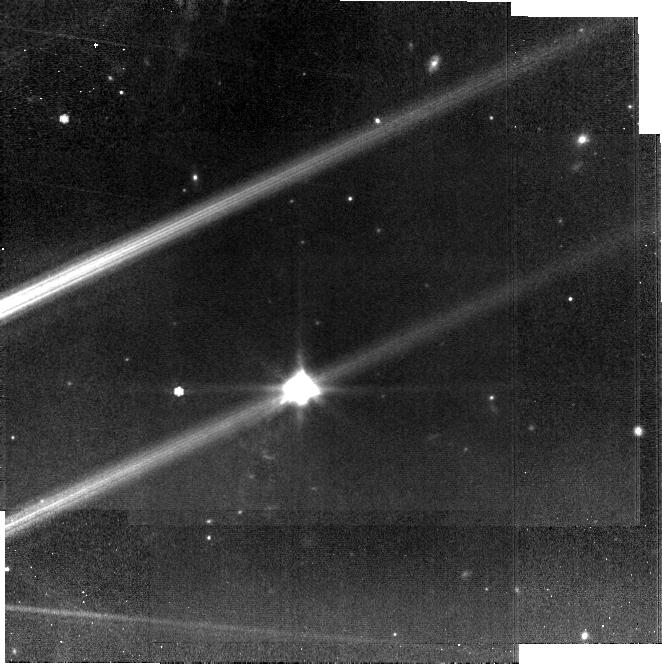
Target: HH-30-MIRI. Instrument: MIRI. Filter: F770W. Exposure: 19 min. Observation ID: jw02562-o016_t004_miri_f770w-brightsky

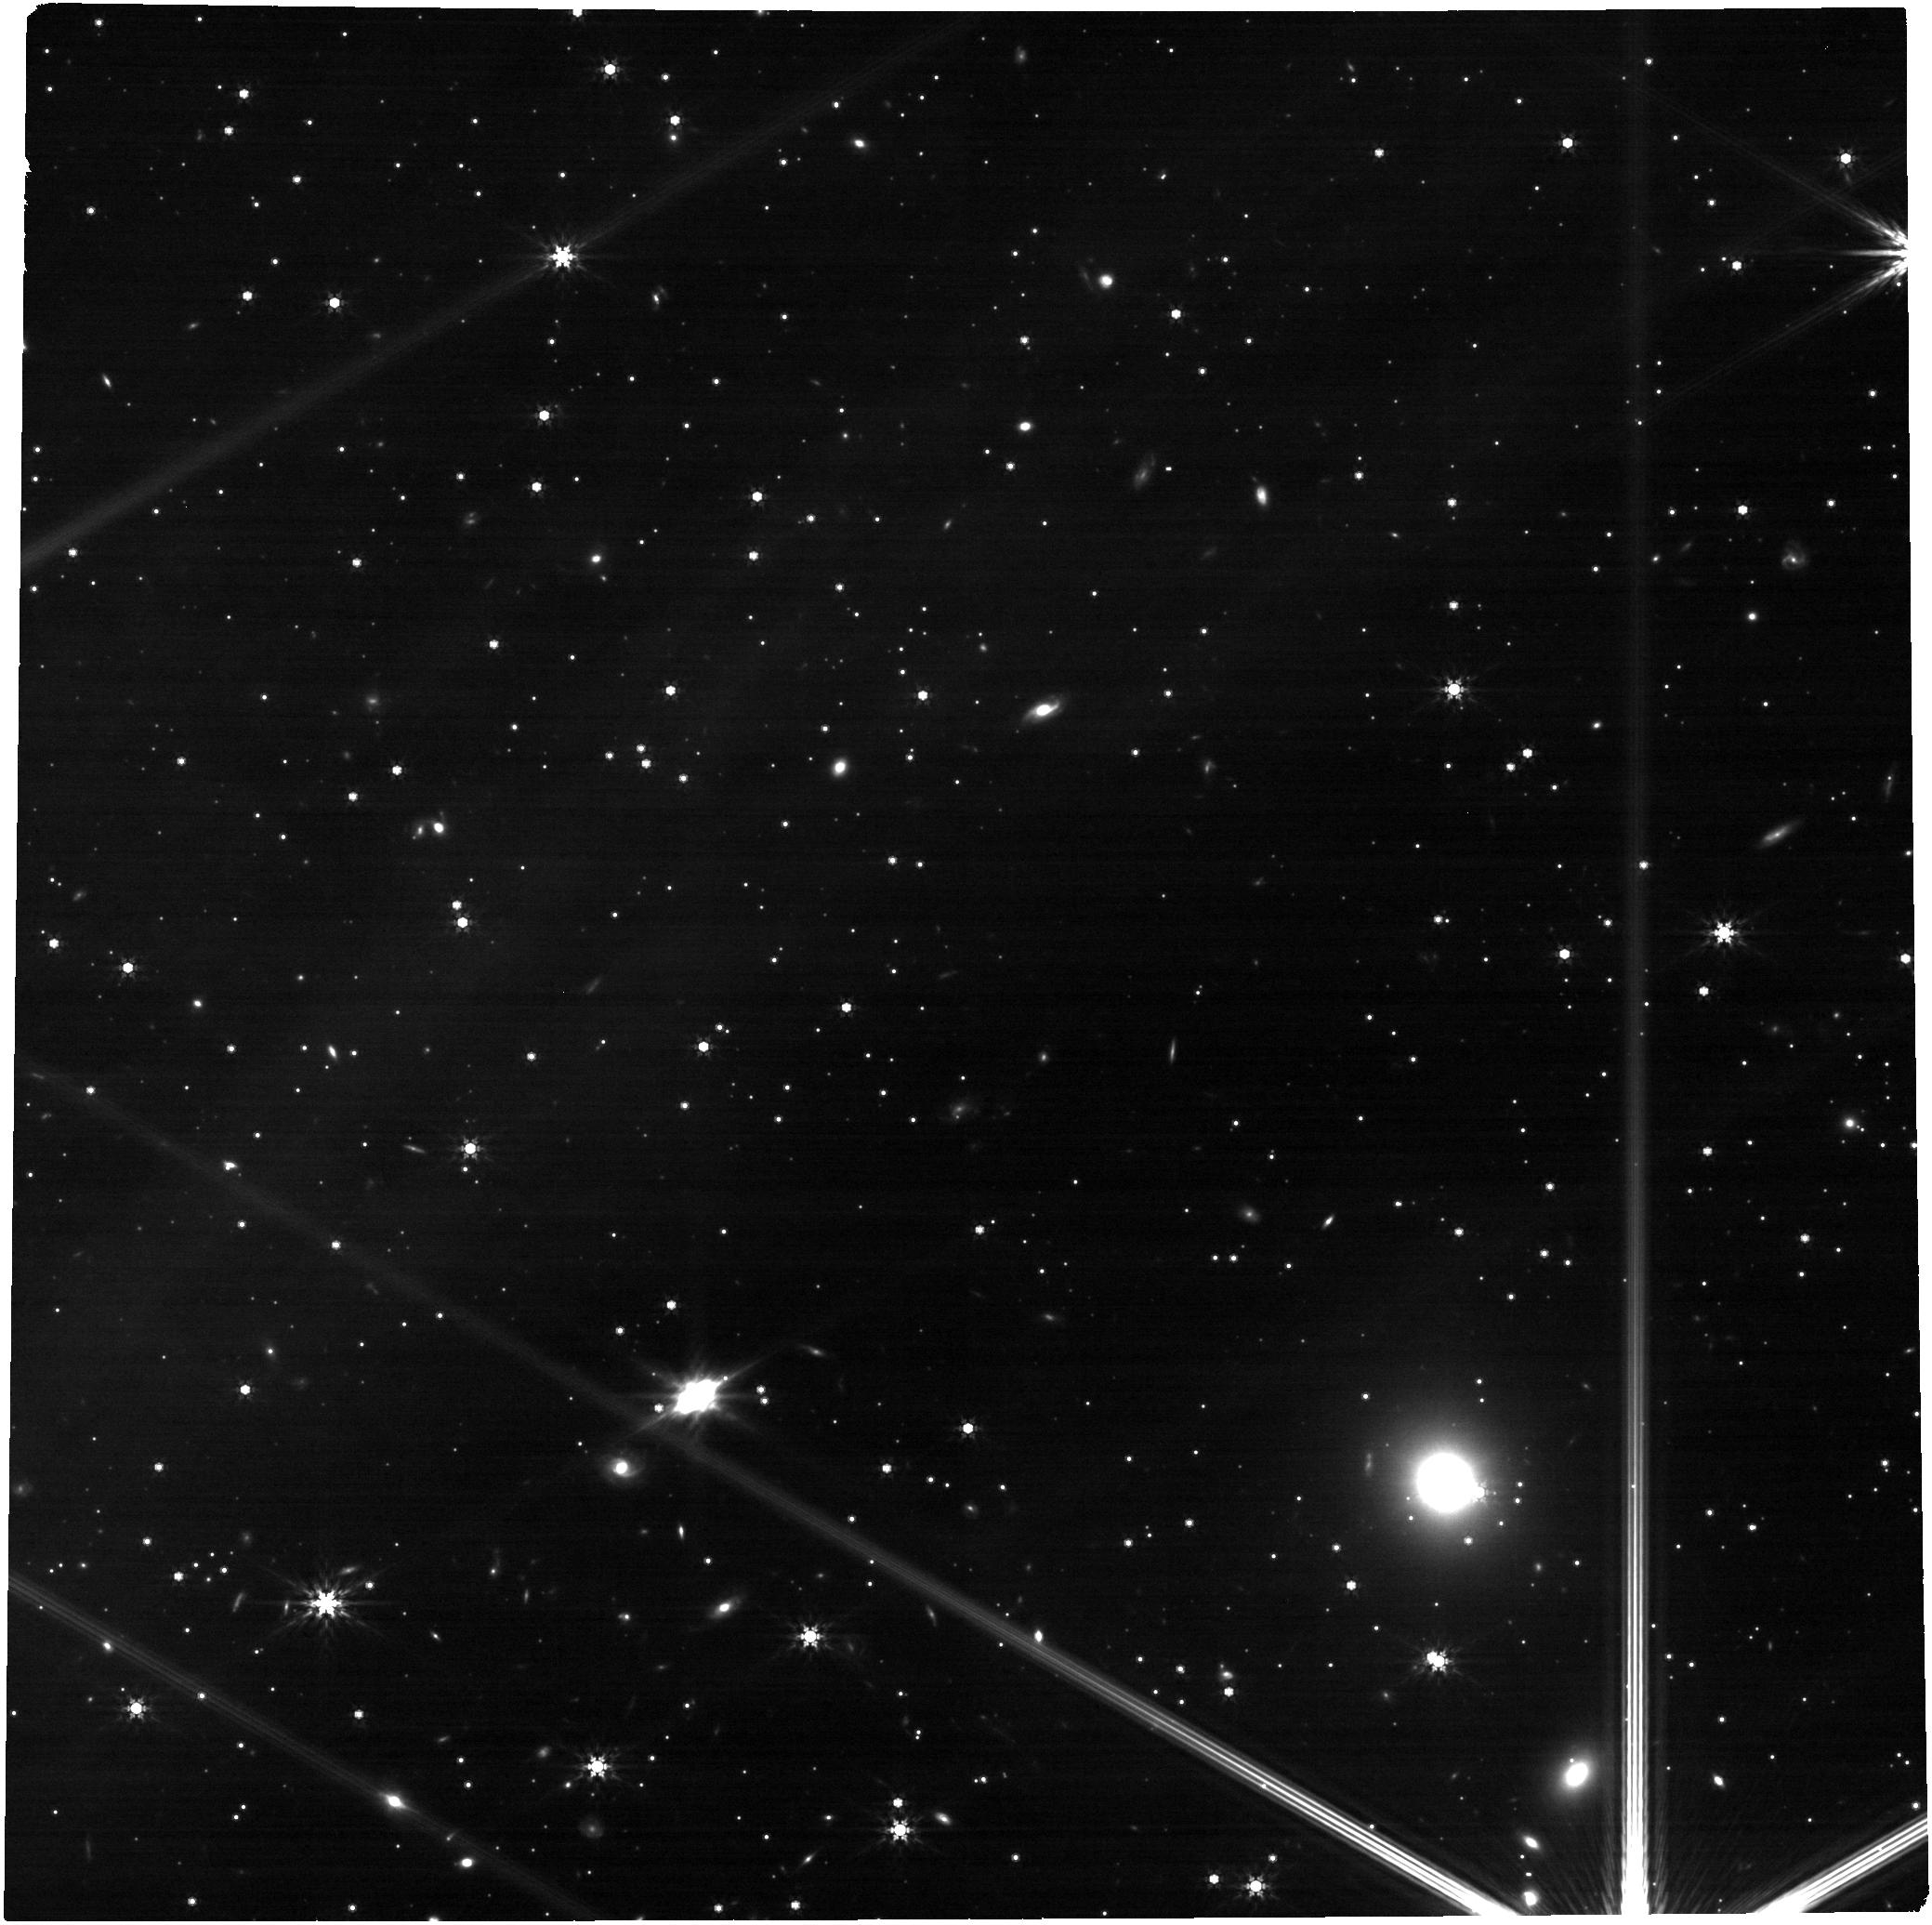
Target: 2MASS-J16313124-2426281. Instrument: NIRCAM. Filter: F444W. Exposure: 13 min. Observation ID: jw02562-o007_t005_nircam_clear-f444w

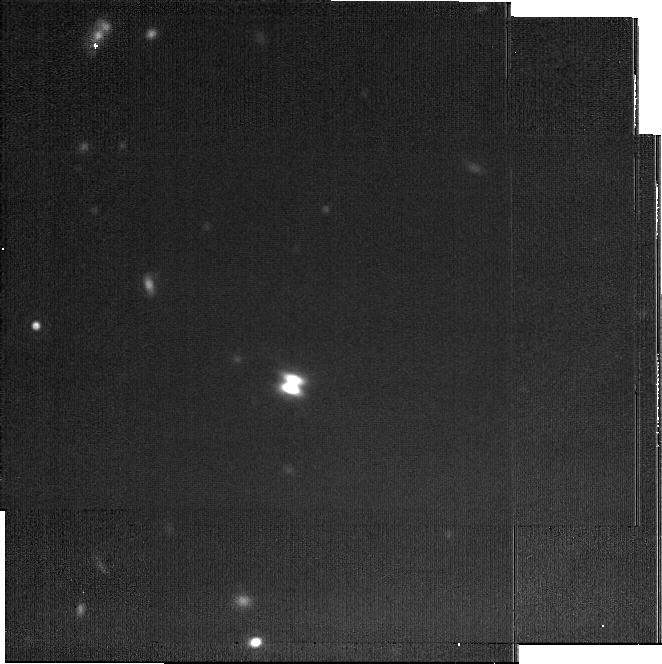
Target: 2MASS-J04202144+2813491. Instrument: MIRI. Filter: F2100W. Exposure: 22 min. Observation ID: jw02562-o002_t001_miri_f2100w-brightsky

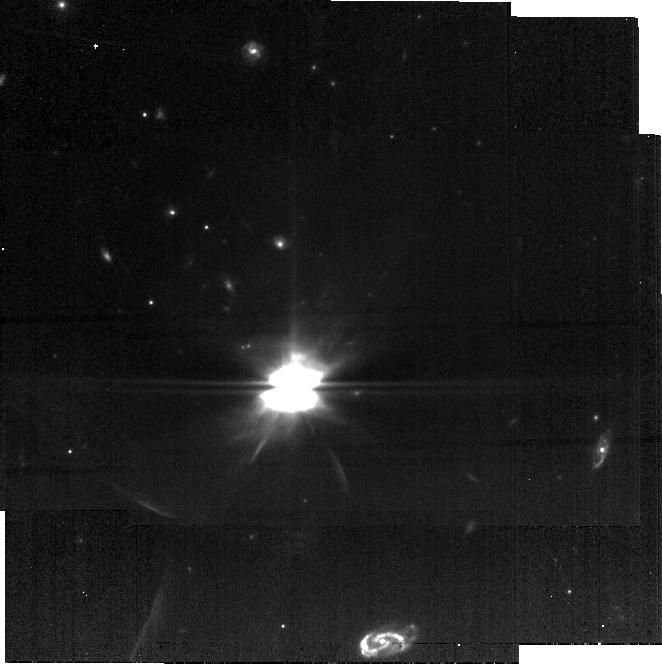
Target: IRAS-04302+2247. Instrument: MIRI. Filter: F770W. Exposure: 11 min. Observation ID: jw02562-o004_t002_miri_f770w-brightsky

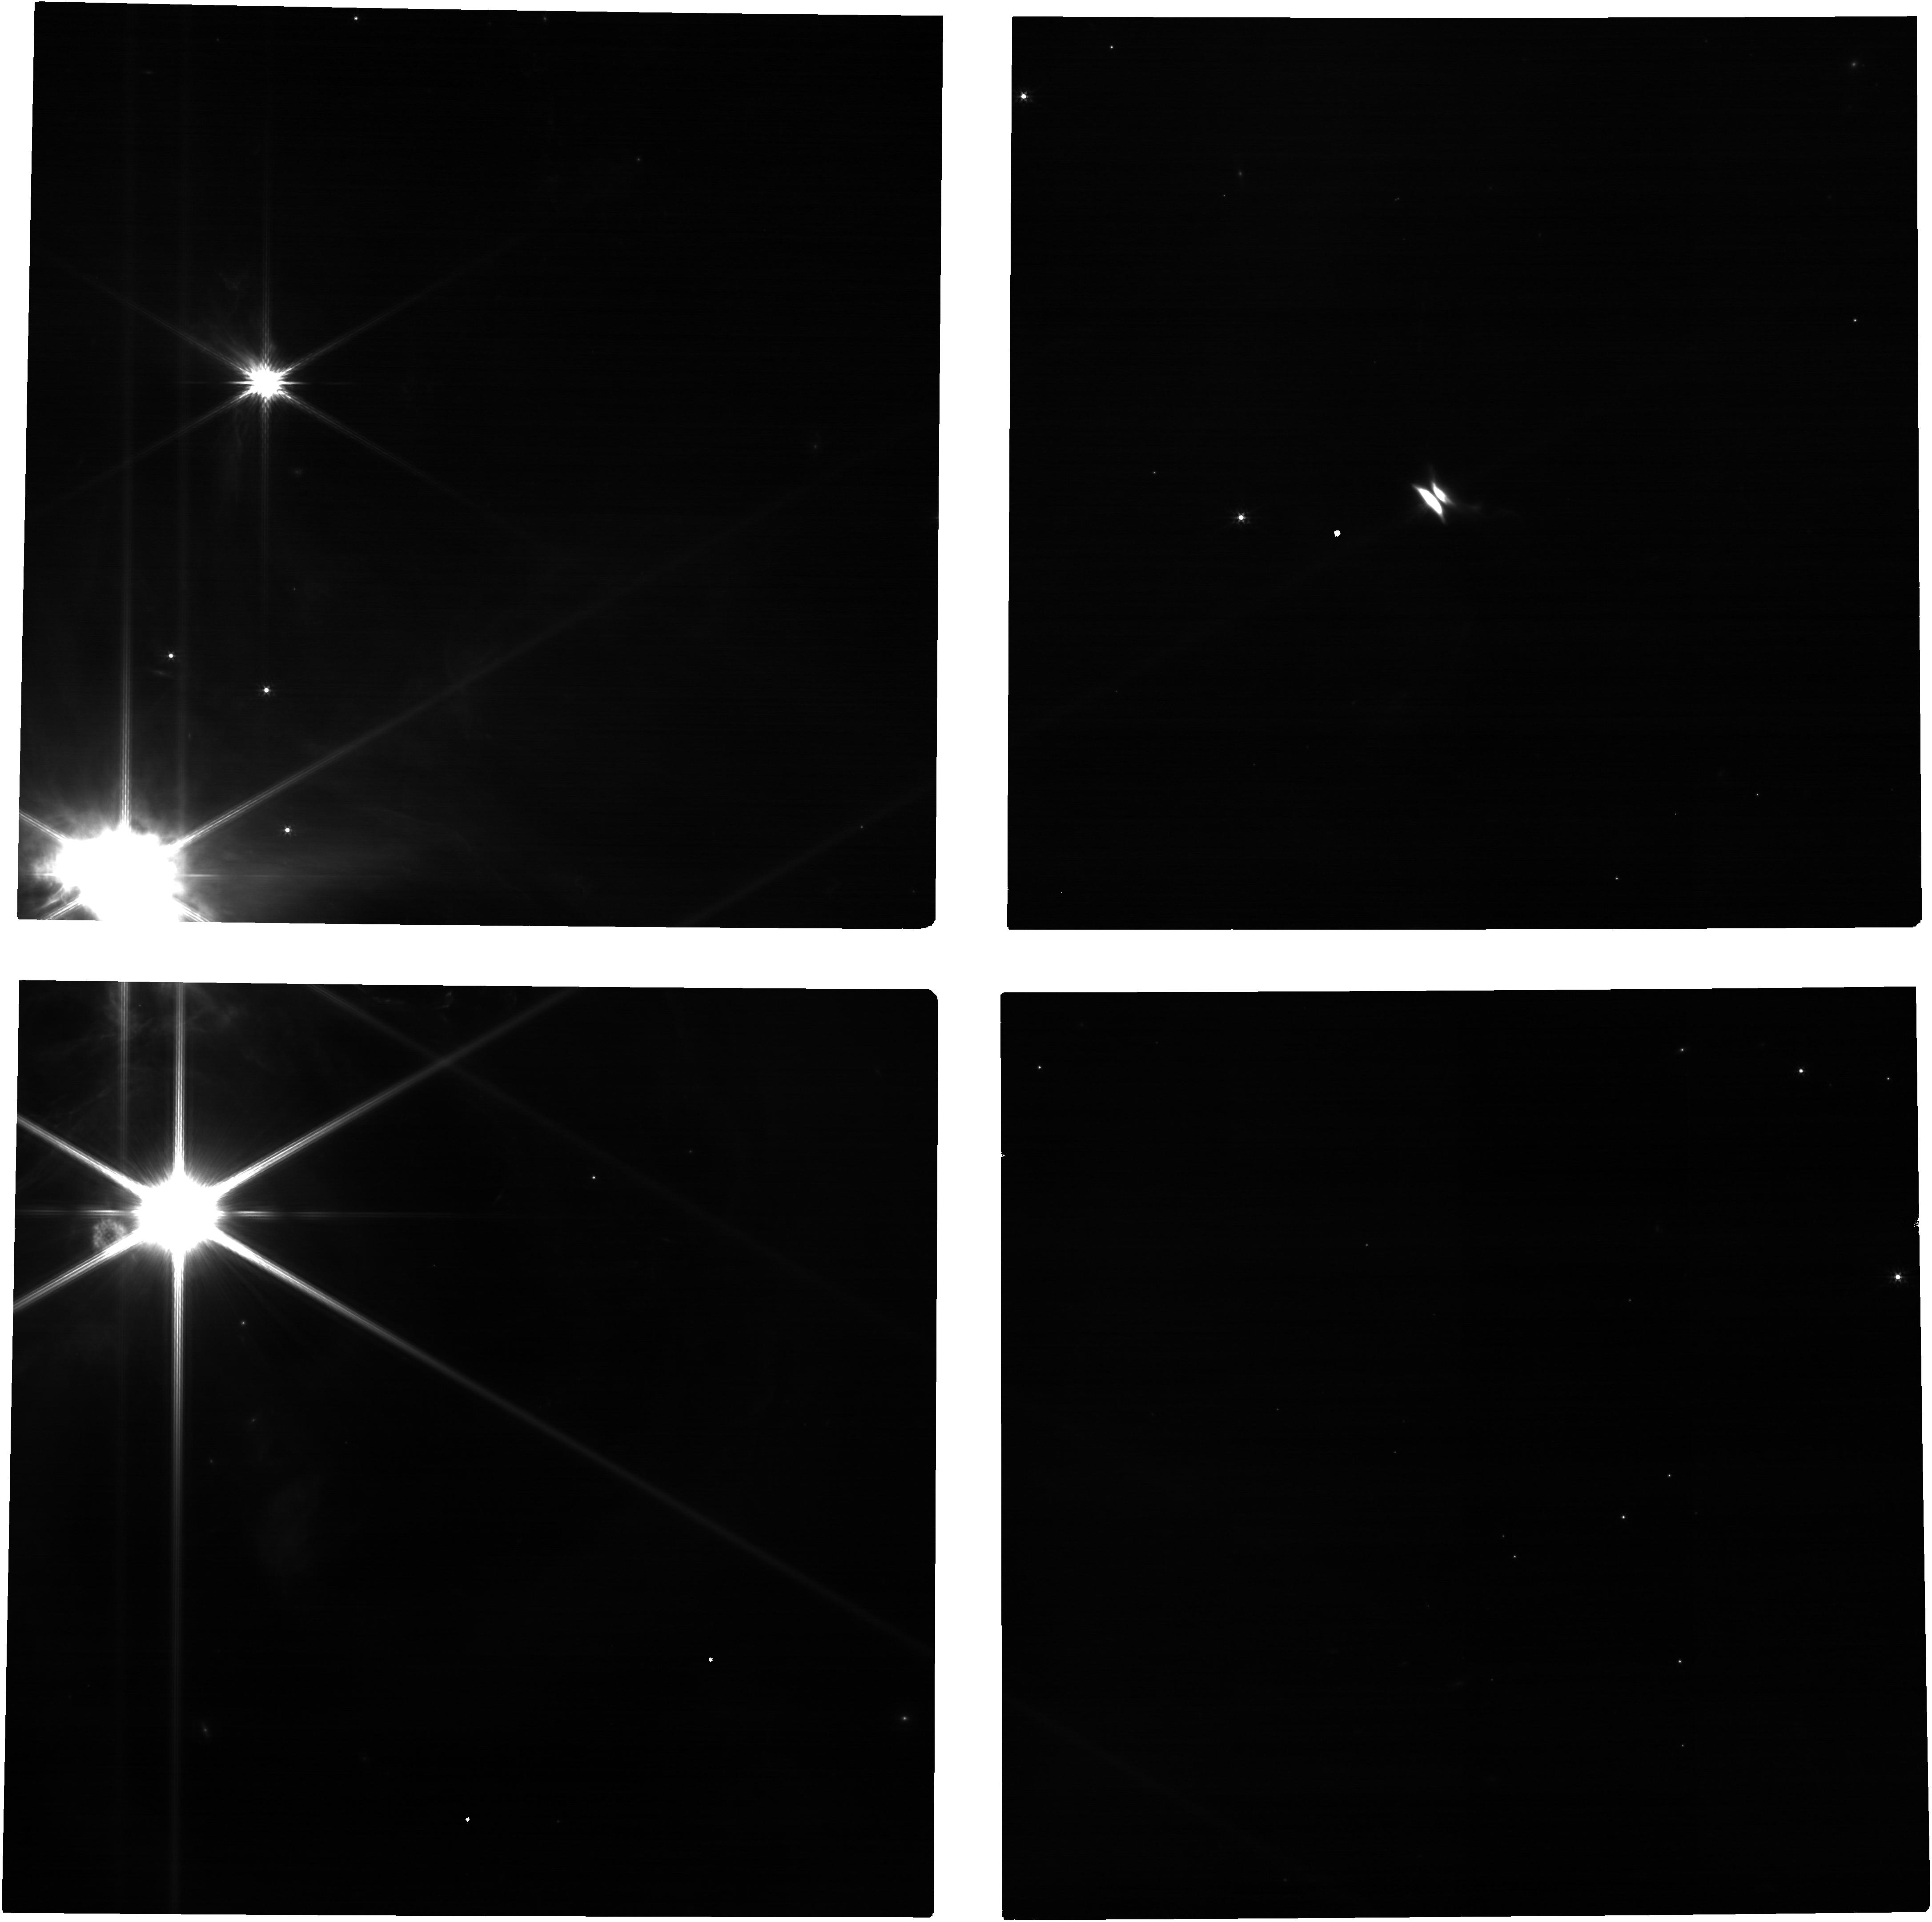
Target: HH-30-NIRCAM. Instrument: NIRCAM. Filter: F200W. Exposure: 7 min. Observation ID: jw02562-o015_t003_nircam_clear-f200w

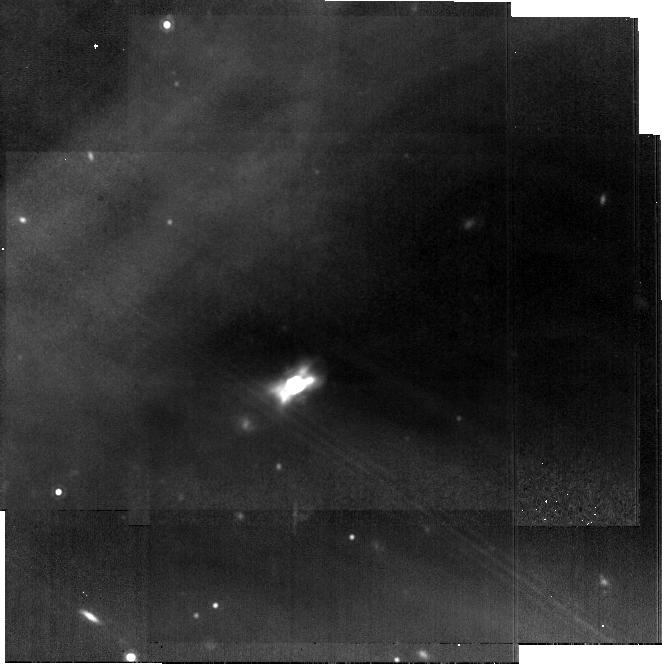
Target: 2MASS-J16313124-2426281. Instrument: MIRI. Filter: F1280W. Exposure: 14 min. Observation ID: jw02562-o008_t005_miri_f1280w-brightsky

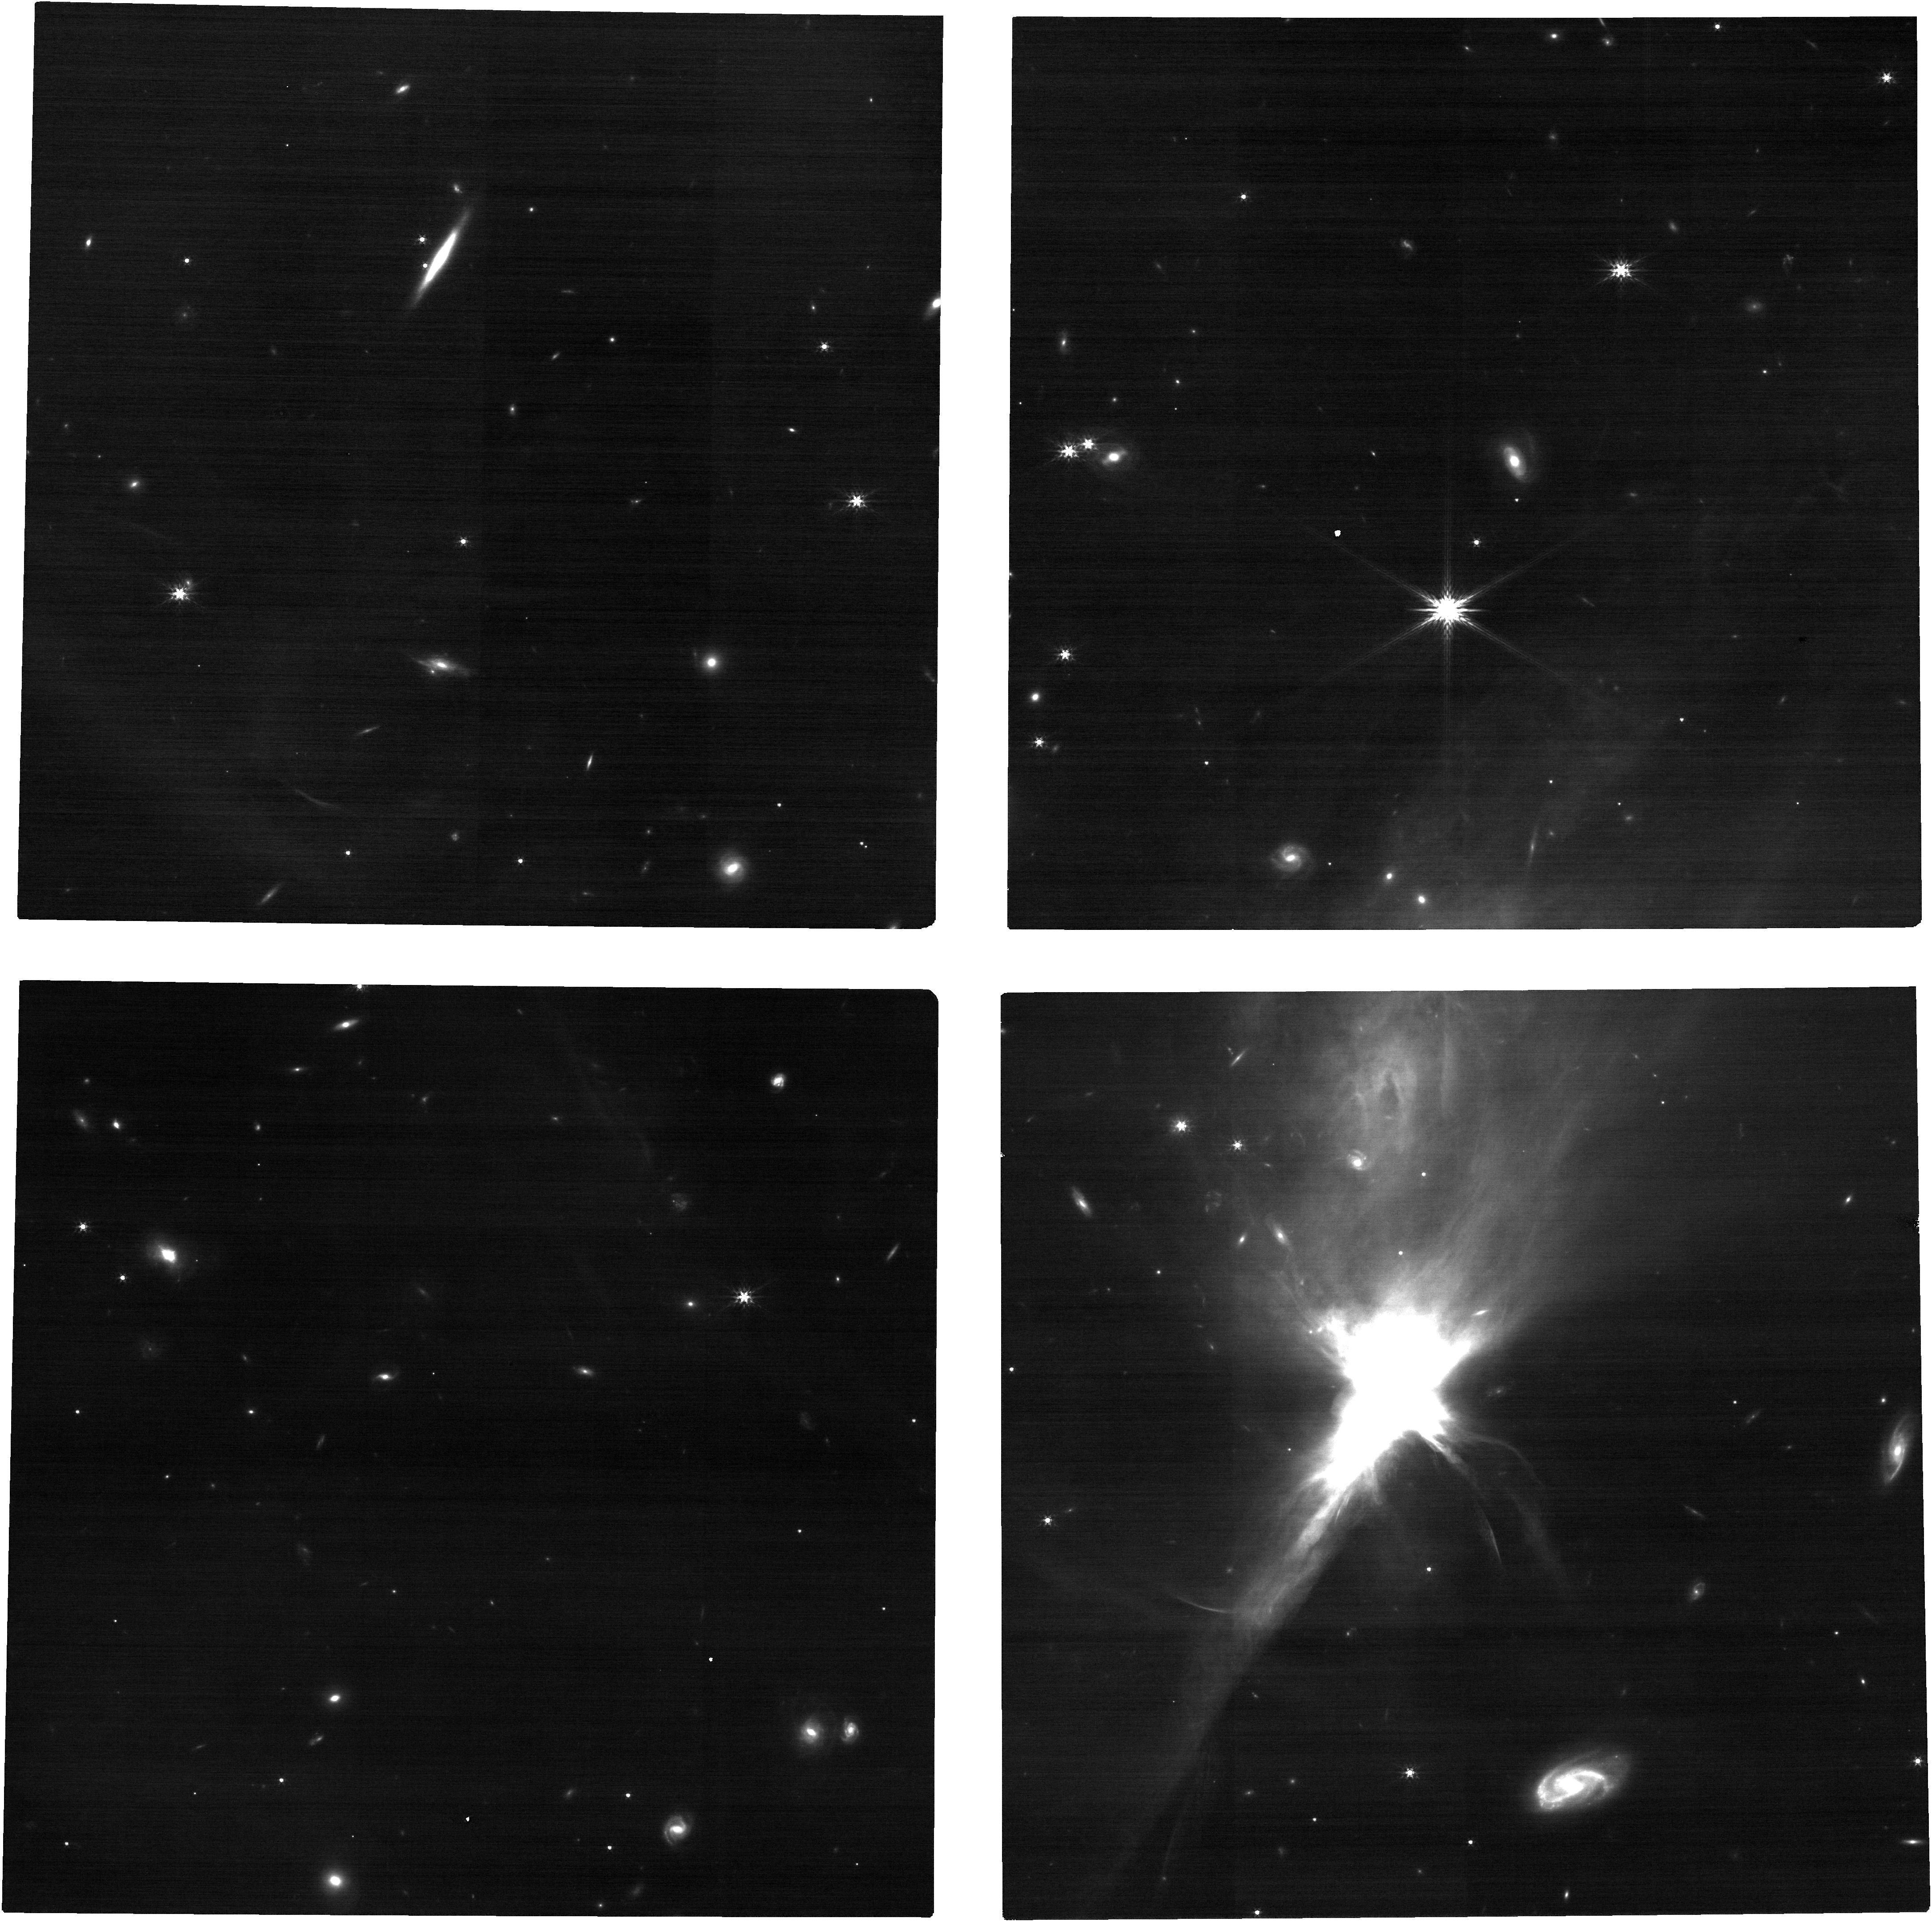
Target: IRAS-04302+2247. Instrument: NIRCAM. Filter: F200W. Exposure: 14 min. Observation ID: jw02562-o003_t002_nircam_clear-f200w

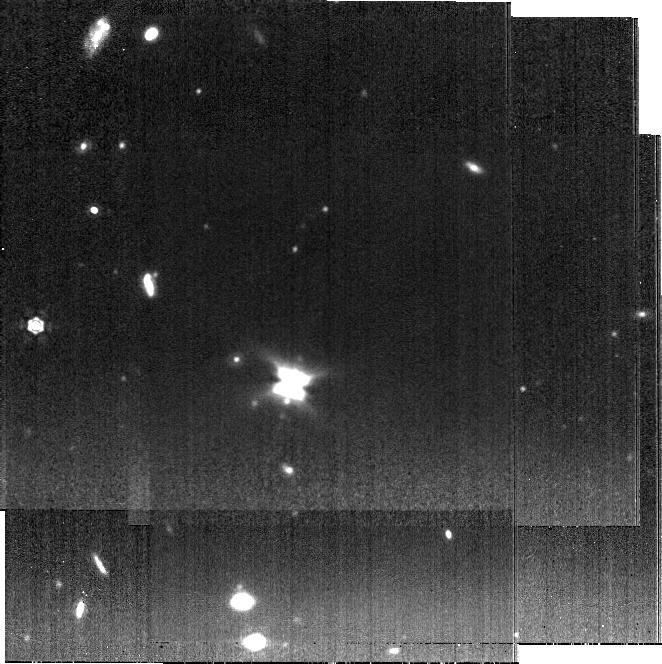
Target: 2MASS-J04202144+2813491. Instrument: MIRI. Filter: F1280W. Exposure: 21 min. Observation ID: jw02562-o002_t001_miri_f1280w-brightsky

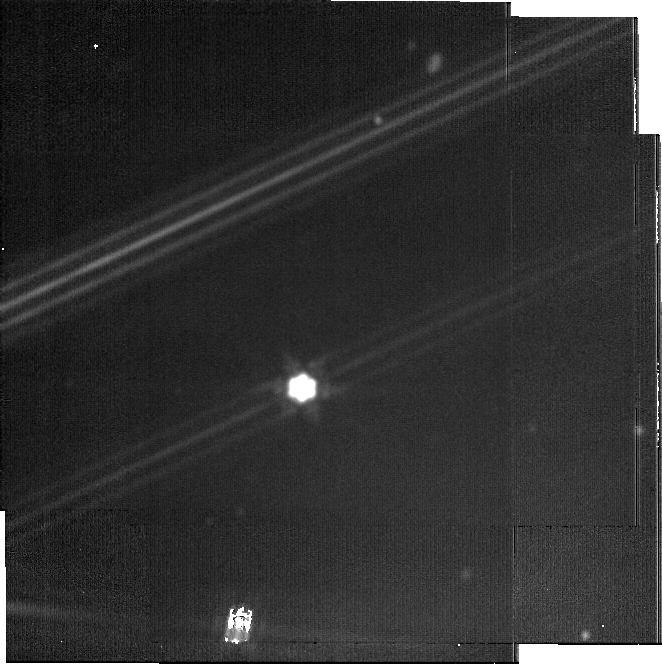
Target: HH-30-MIRI. Instrument: MIRI. Filter: F2100W. Exposure: 19 min. Observation ID: jw02562-o016_t004_miri_f2100w-brightsky

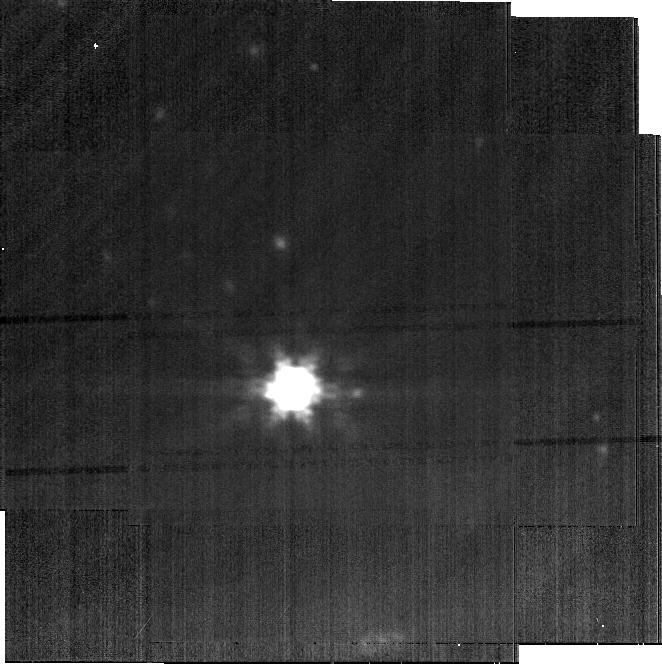
Target: IRAS-04302+2247. Instrument: MIRI. Filter: F2100W. Exposure: 5 min. Observation ID: jw02562-o004_t002_miri_f2100w-brightsky

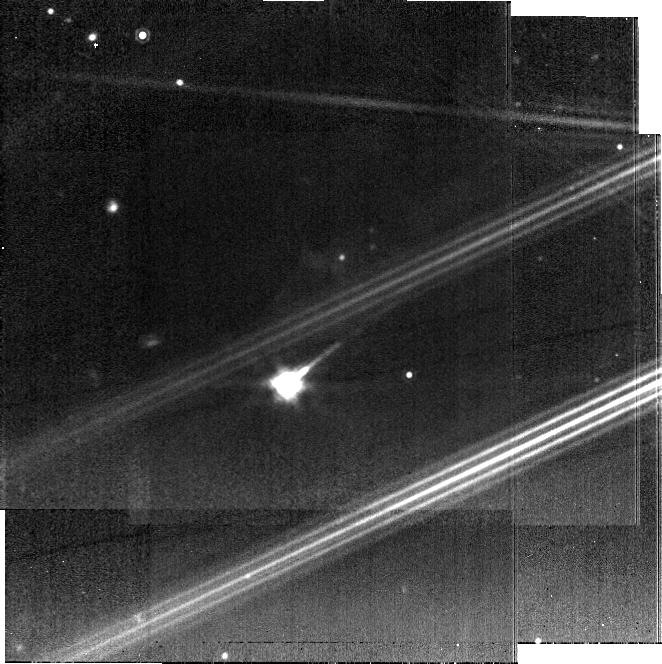
Target: HH-30-MIRI. Instrument: MIRI. Filter: F1280W. Exposure: 19 min. Observation ID: jw02562-o006_t004_miri_f1280w-brightsky

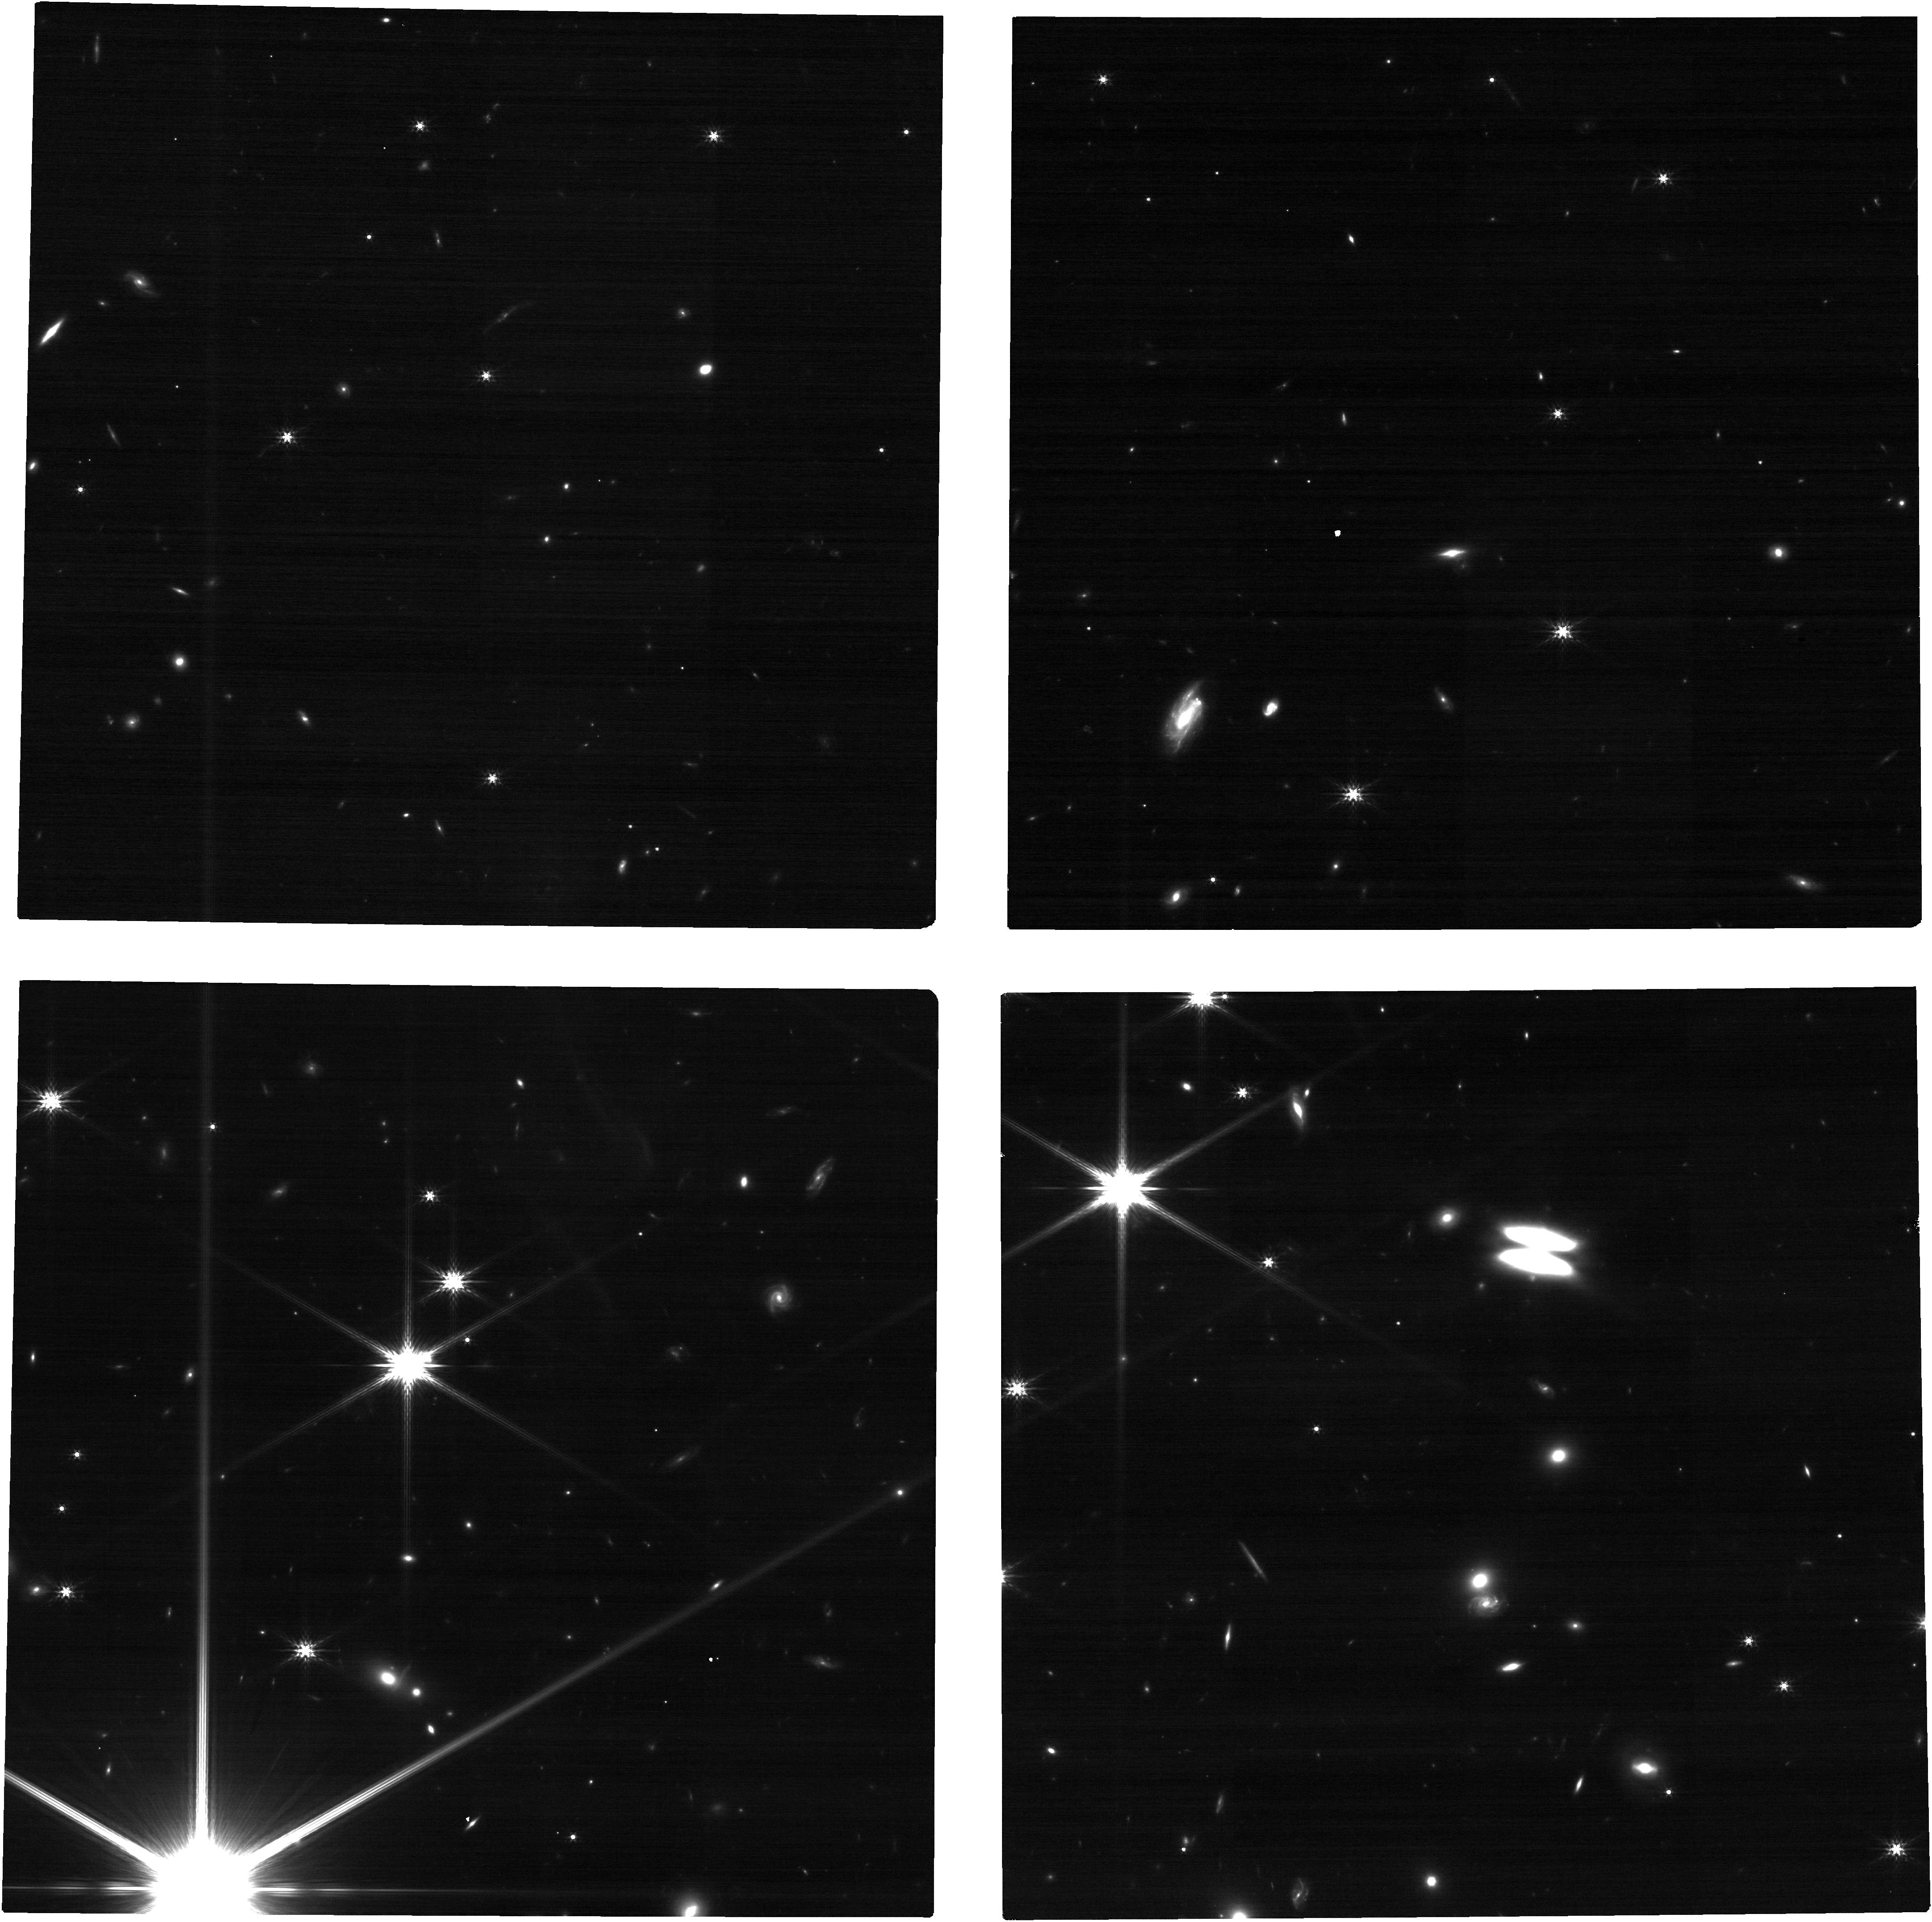
Target: 2MASS-J04202144+2813491. Instrument: NIRCAM. Filter: F200W. Exposure: 21 min. Observation ID: jw02562-o001_t001_nircam_clear-f200w

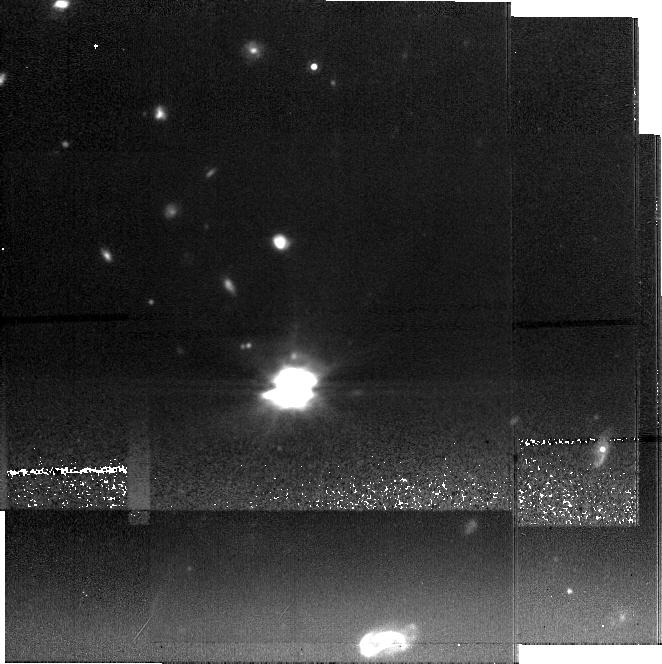
Target: IRAS-04302+2247. Instrument: MIRI. Filter: F1280W. Exposure: 28 min. Observation ID: jw02562-o004_t002_miri_f1280w-brightsky

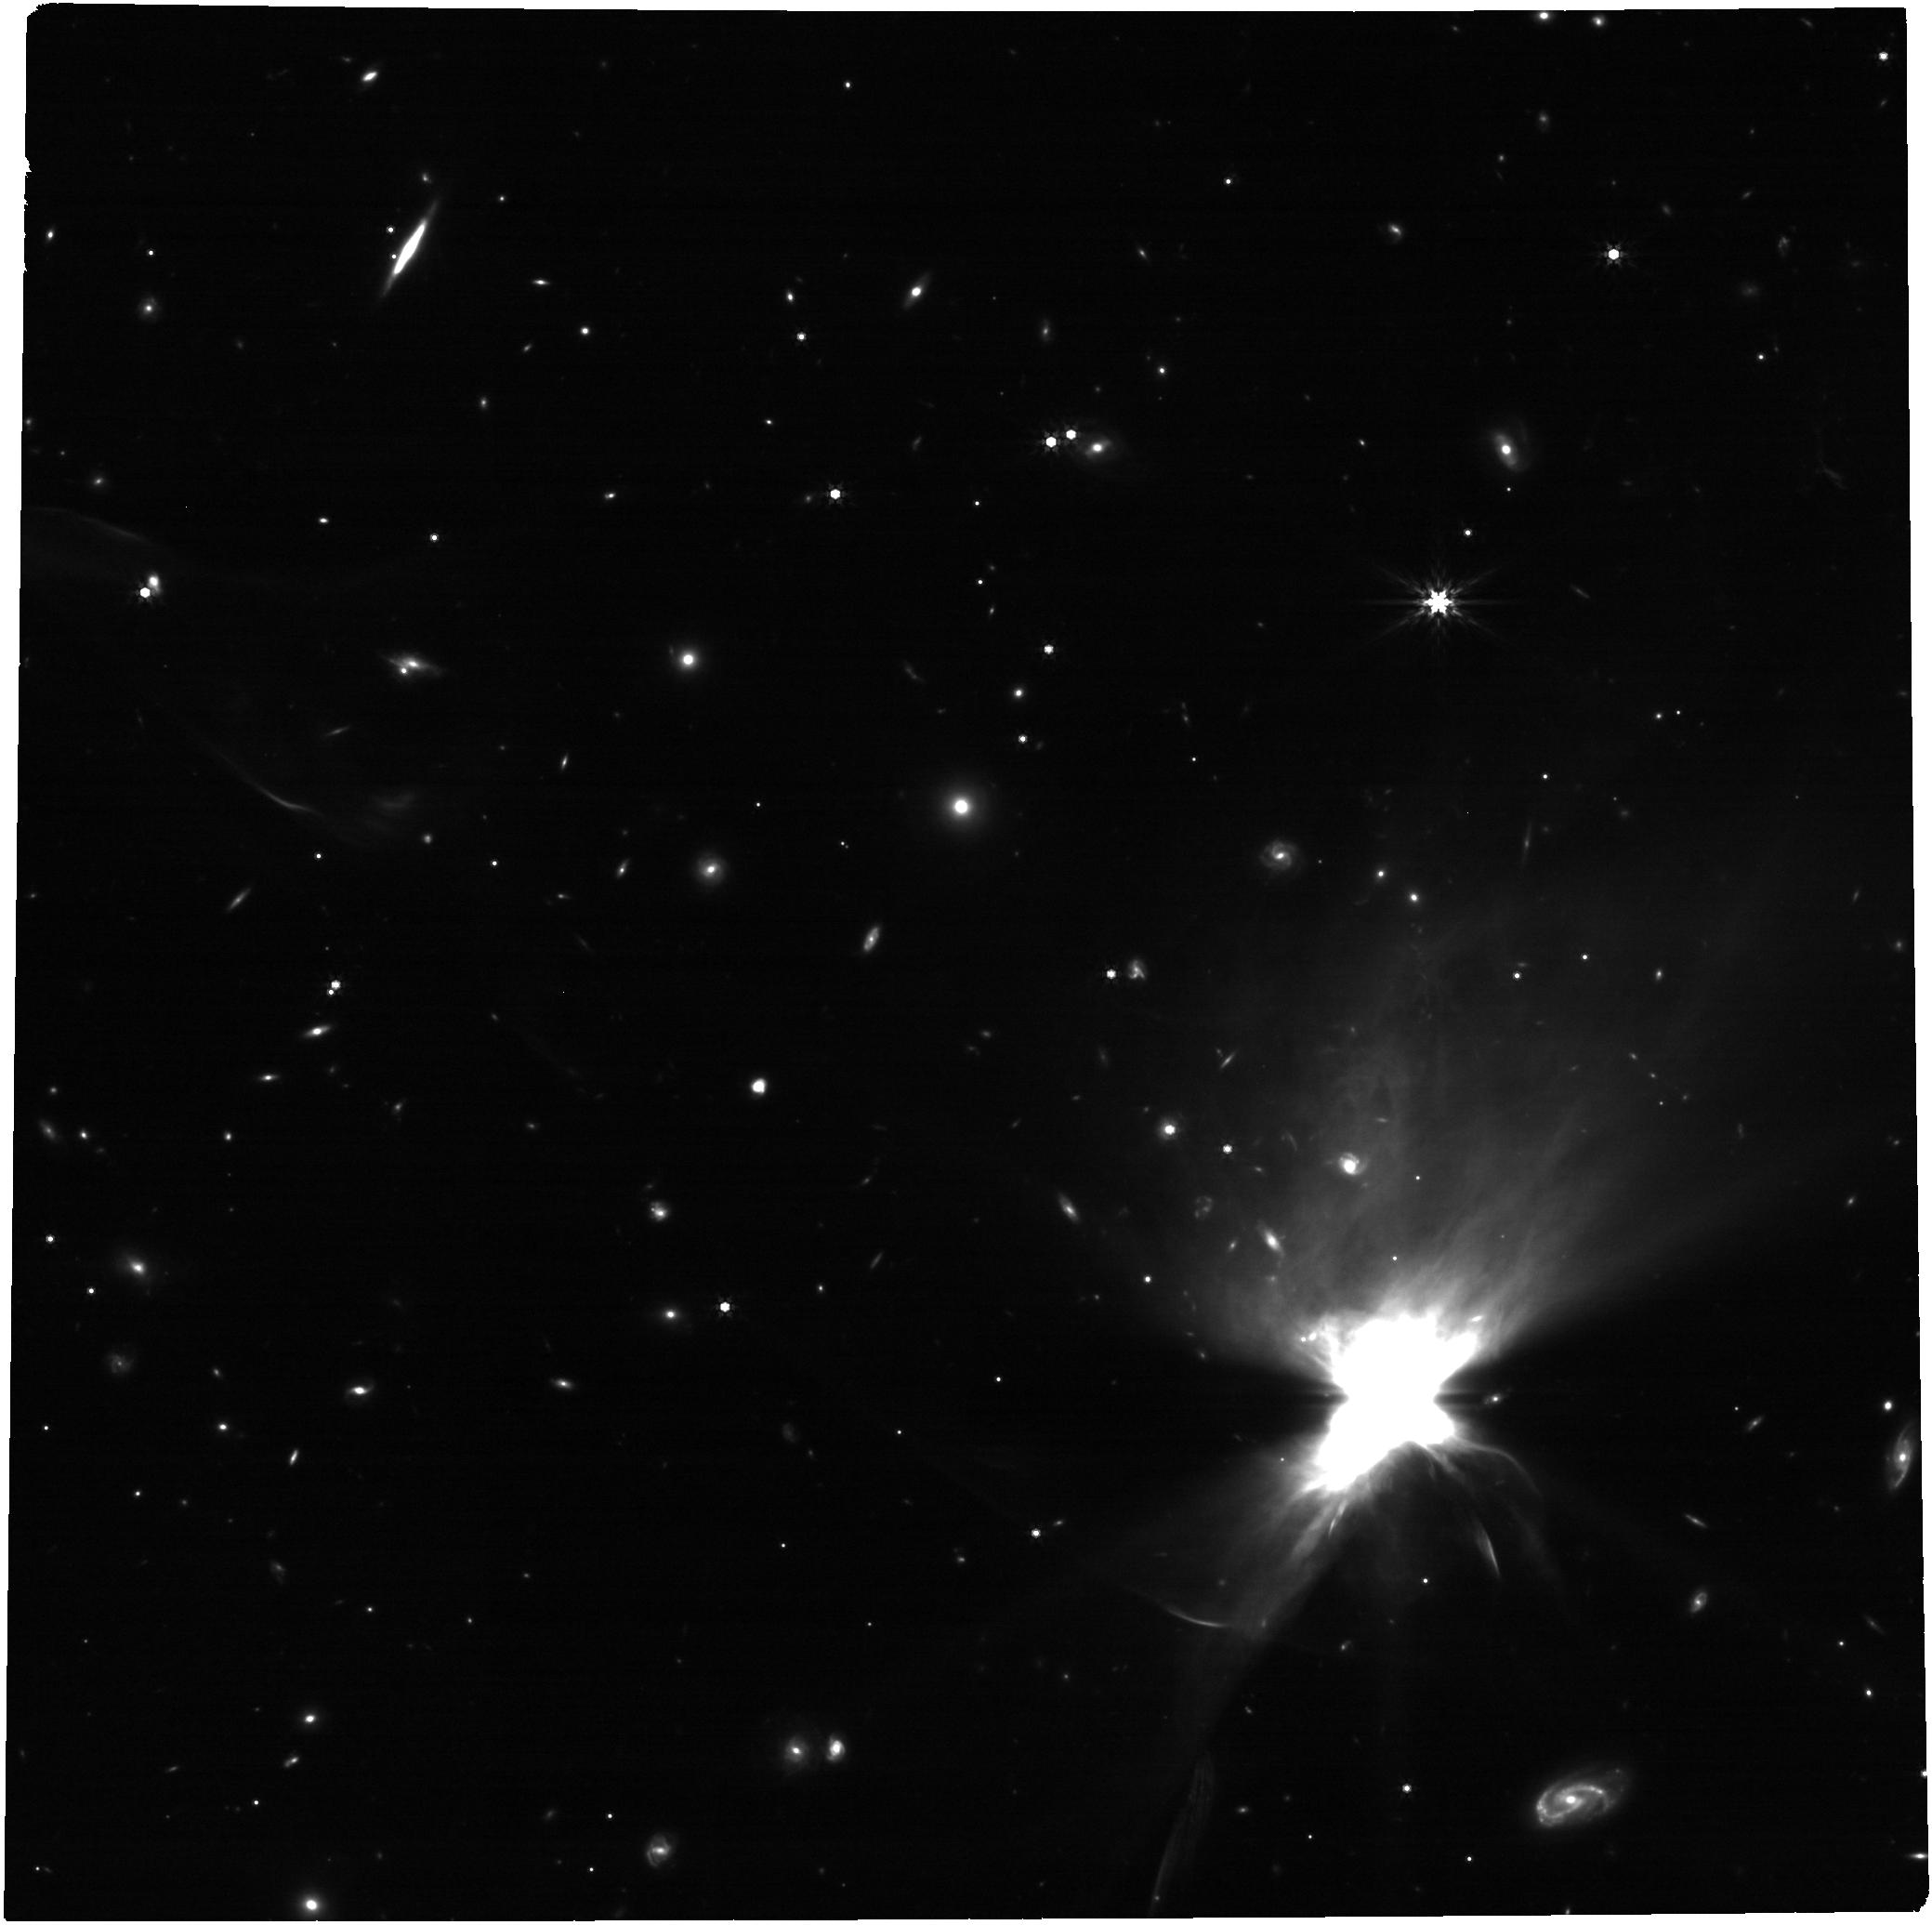
Target: IRAS-04302+2247. Instrument: NIRCAM. Filter: F444W. Exposure: 14 min. Observation ID: jw02562-o003_t002_nircam_clear-f444w

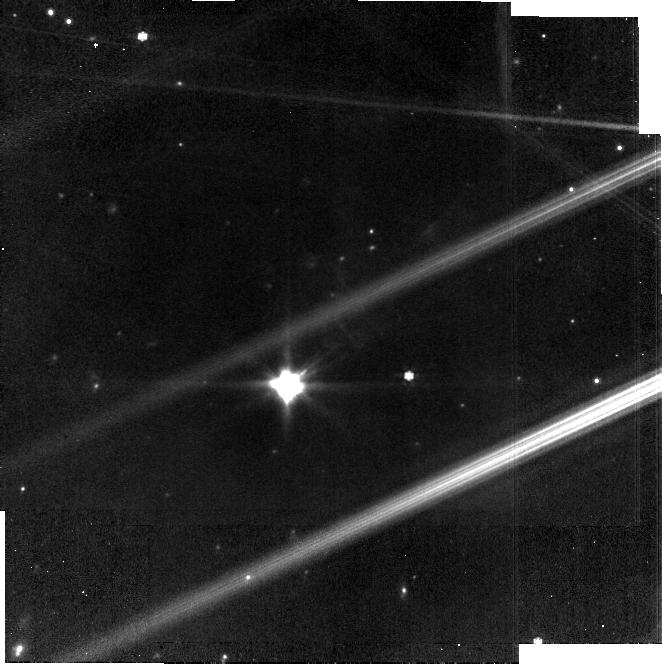
Target: HH-30-MIRI. Instrument: MIRI. Filter: F770W. Exposure: 19 min. Observation ID: jw02562-o006_t004_miri_f770w-brightsky

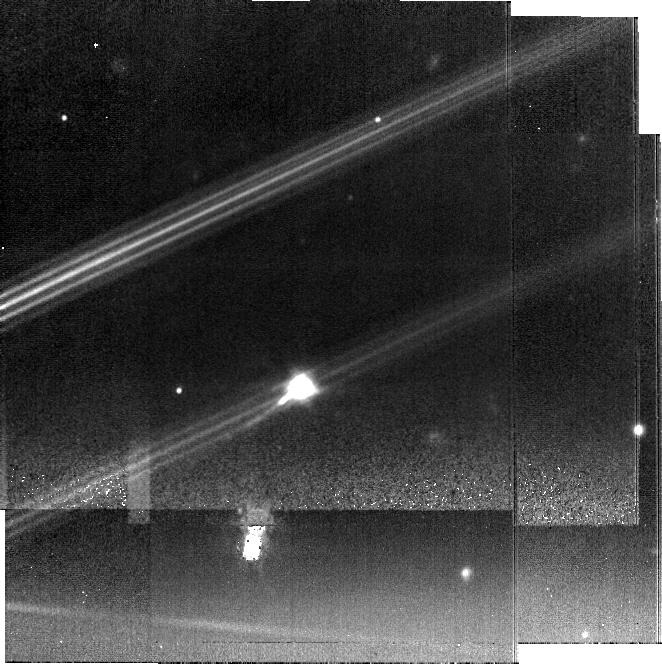
Target: HH-30-MIRI. Instrument: MIRI. Filter: F1280W. Exposure: 19 min. Observation ID: jw02562-o016_t004_miri_f1280w-brightsky

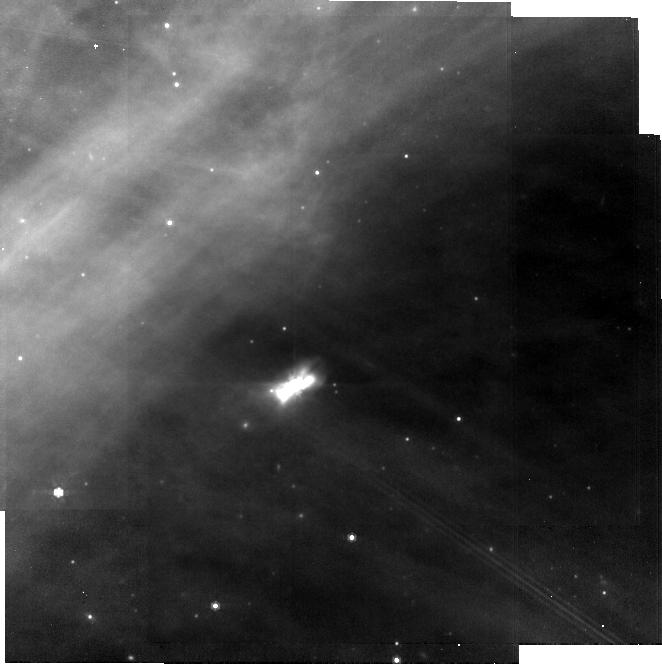
Target: 2MASS-J16313124-2426281. Instrument: MIRI. Filter: F770W. Exposure: 14 min. Observation ID: jw02562-o008_t005_miri_f770w-brightsky

Dust Settling and Grain Evolution in Edge-on Protoplanetary Disks (PI: Menard, Francois)

Young, edge-on circumstellar disks are uniquely valuable laboratories for the study of planet formation. With the central star occulted from direct view, the disk is clearly seen as a central dust lane flanked by reflected light from its upper and lower surfaces. The detailed morphology and chromaticity of these nebulae provides crucial information on disk vertical structure and the properties of its constituent dust grains. Spectral energy distributions and very limited groundbased imaging have shown that edge-on protoplanetary disks continue to be dominated by scattered light even out to wavelengths of 20 microns. JWST imaging of these targets therefore offers the unique opportunity to probe the disk interior between the optical scattered light surface seen with HST and the cold midplane emission recently revealed by ALMA. We propose broad-band NIRCam and MIRI imaging of four edge-on protoplanetary disks spanning a range of evolutionary states. The targets are among the largest in angular size of their class and thus should be vertically resolved by JWST even at 20 microns. The images will reveal the wavelength evolution of both the dust lane thickness and the strength of forward scattering, which when interpreted by model fitting will allow us to derive the grainsize as a function of height in the disk and thus the extent of dust vertical settling that has taken place. This project will empirically quantify for the first time how the dust concentration increases toward the disk midplane (a necessary condition to efficiently form planetesimals), leaving a legacy of fundamental importance for our understanding of protoplanetary disk evolution.